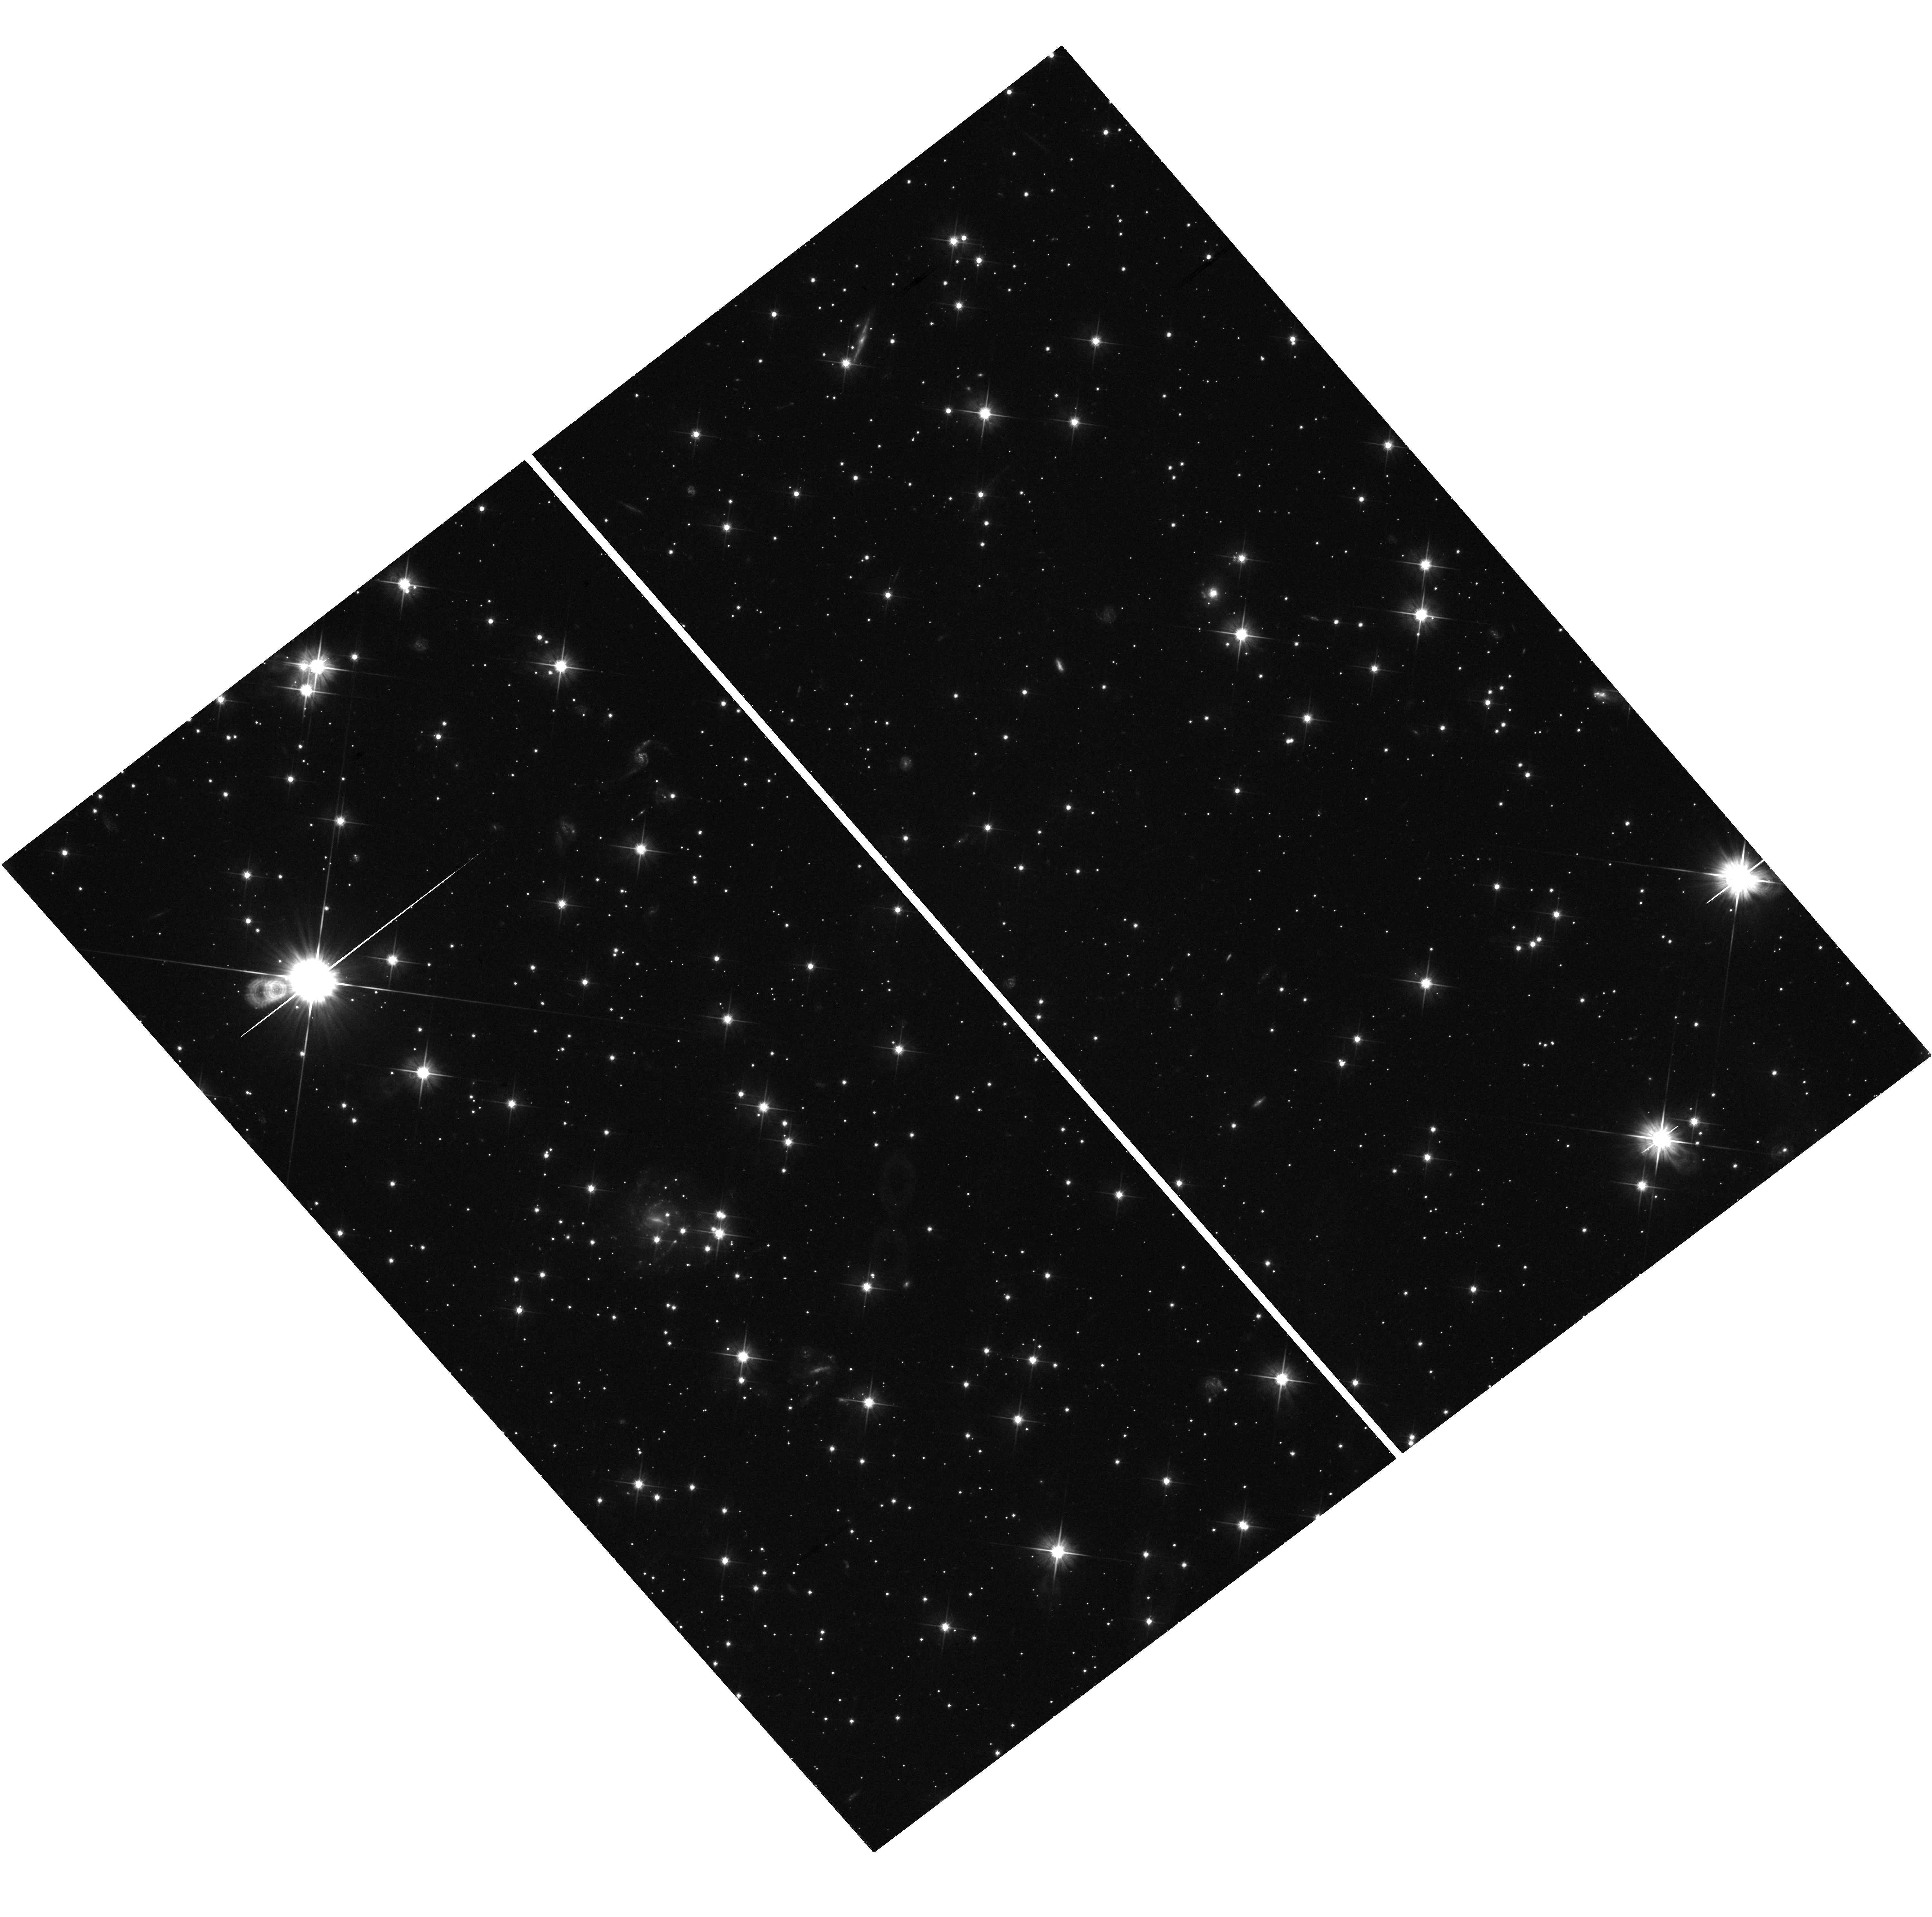
Target: GRB-080905A-HSTPOS
Instrument: WFC3/UVIS
Filter: F606W
Exposure: 43 min
Observation ID: hst_12502_16_wfc3_uvis_f606w_ibsh16

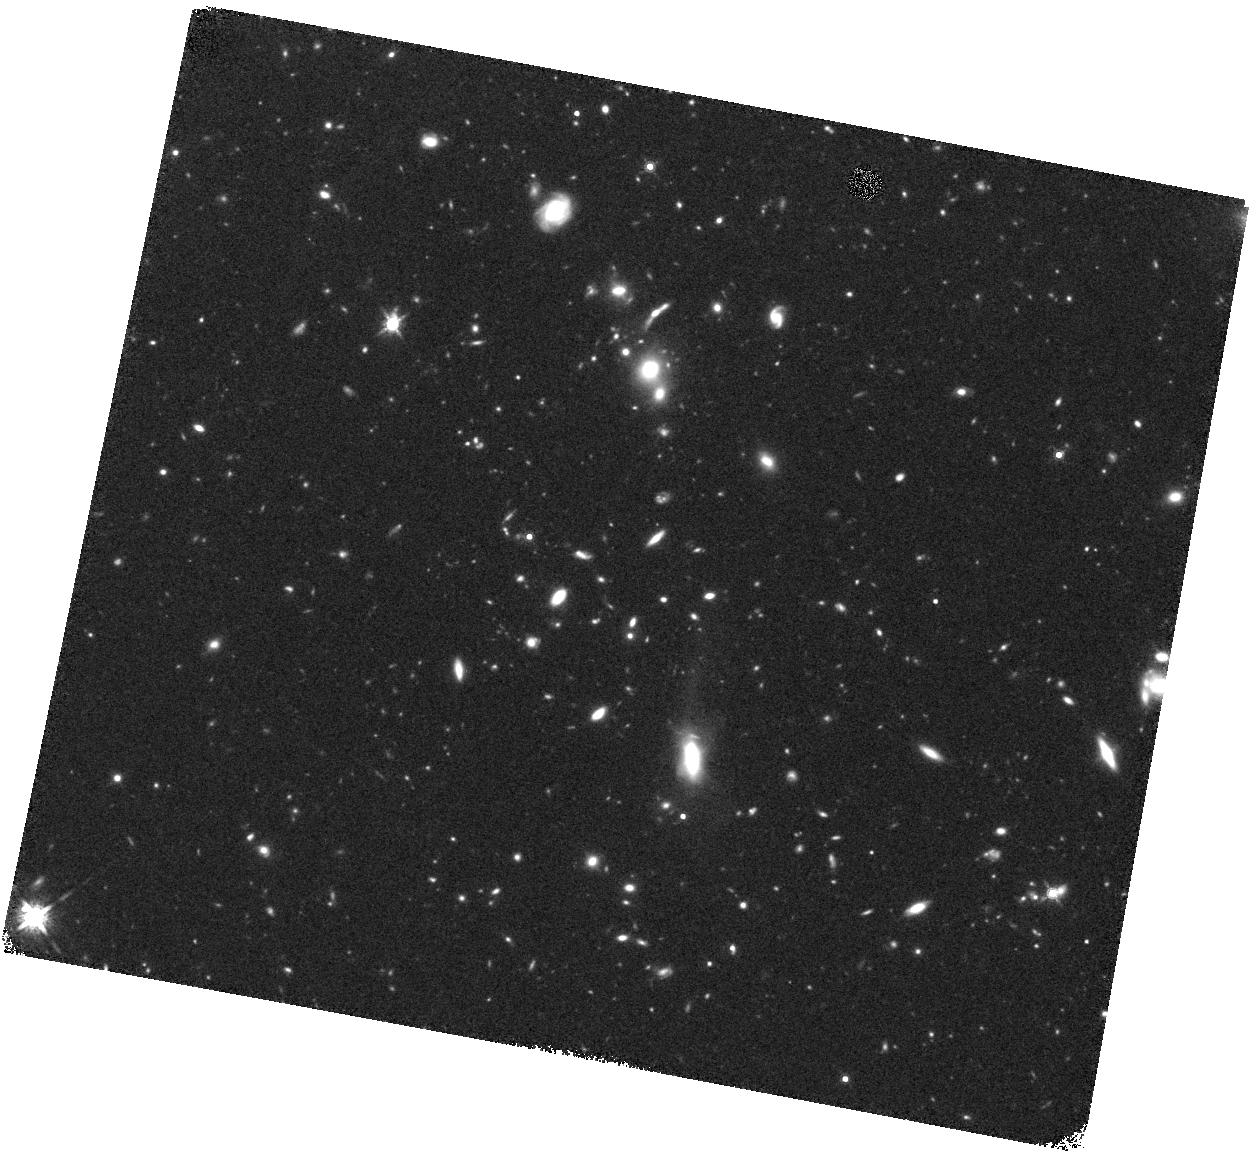
Target: GRB-070724A
Instrument: WFC3/IR
Filter: F160W
Exposure: 40 min
Observation ID: hst_12502_02_wfc3_ir_f160w_ibsh02

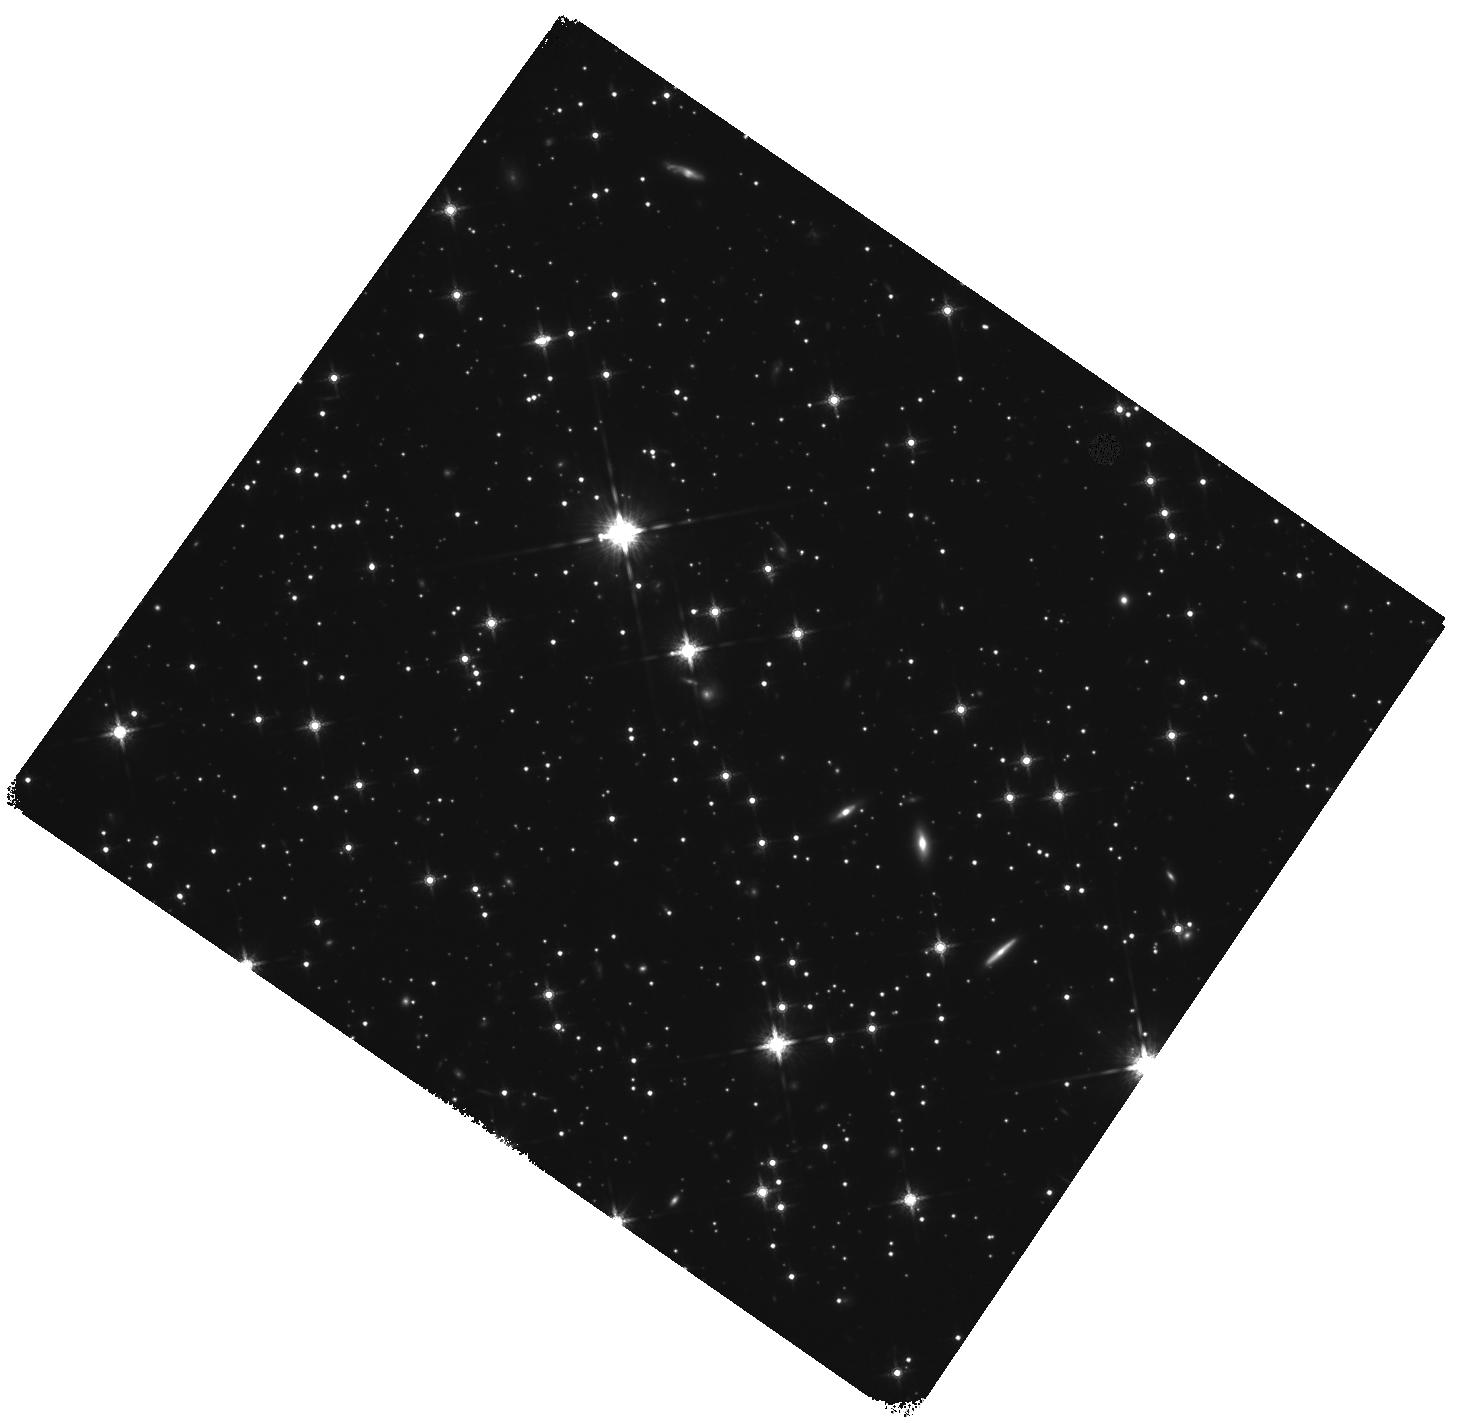
Target: GRB-090305A
Instrument: WFC3/IR
Filter: F160W
Exposure: 1.6 h
Observation ID: hst_12502_05_wfc3_ir_f160w_ibsh05

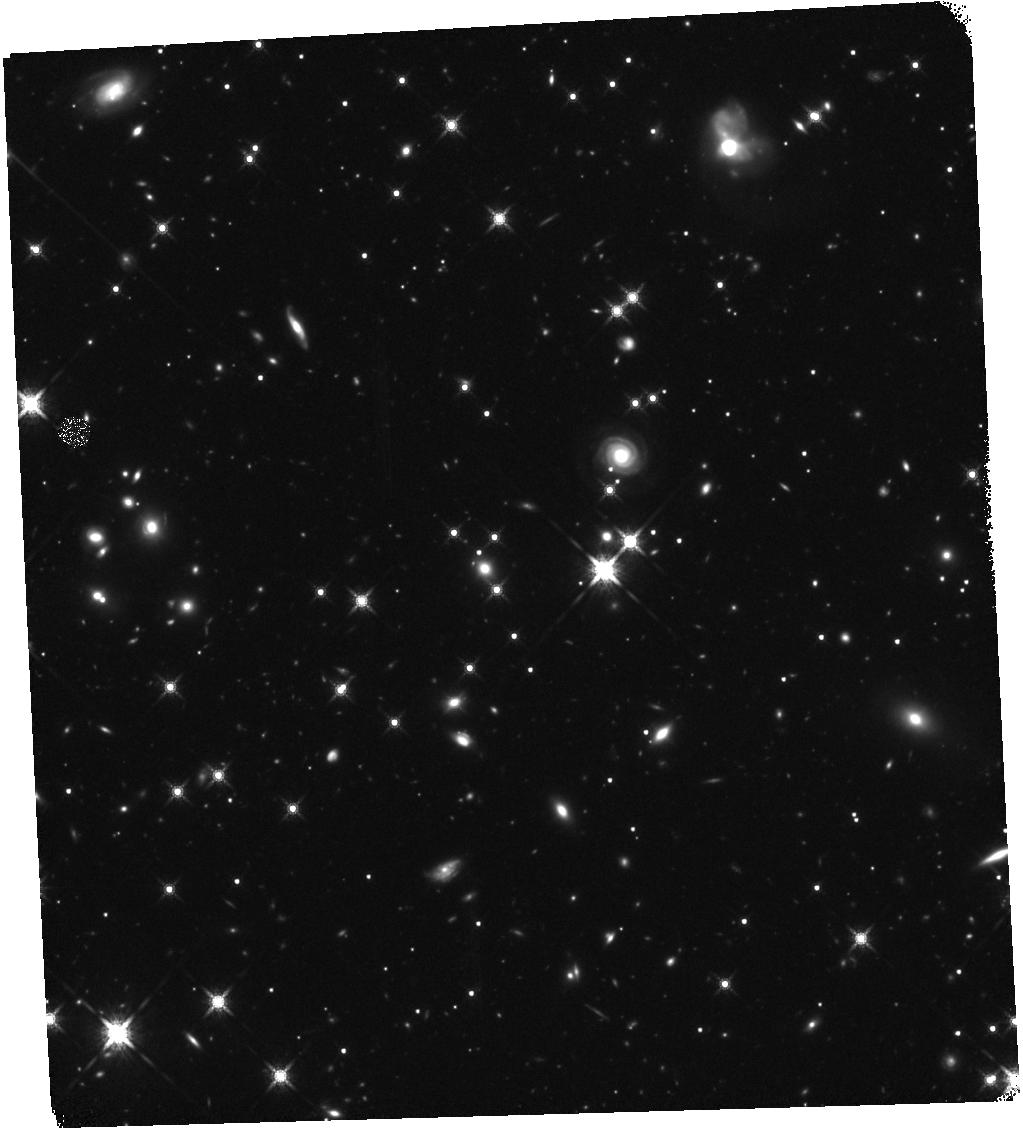
Target: GRB-091109B
Instrument: WFC3/IR
Filter: F160W
Exposure: 1.6 h
Observation ID: hst_12502_09_wfc3_ir_f160w_ibsh09

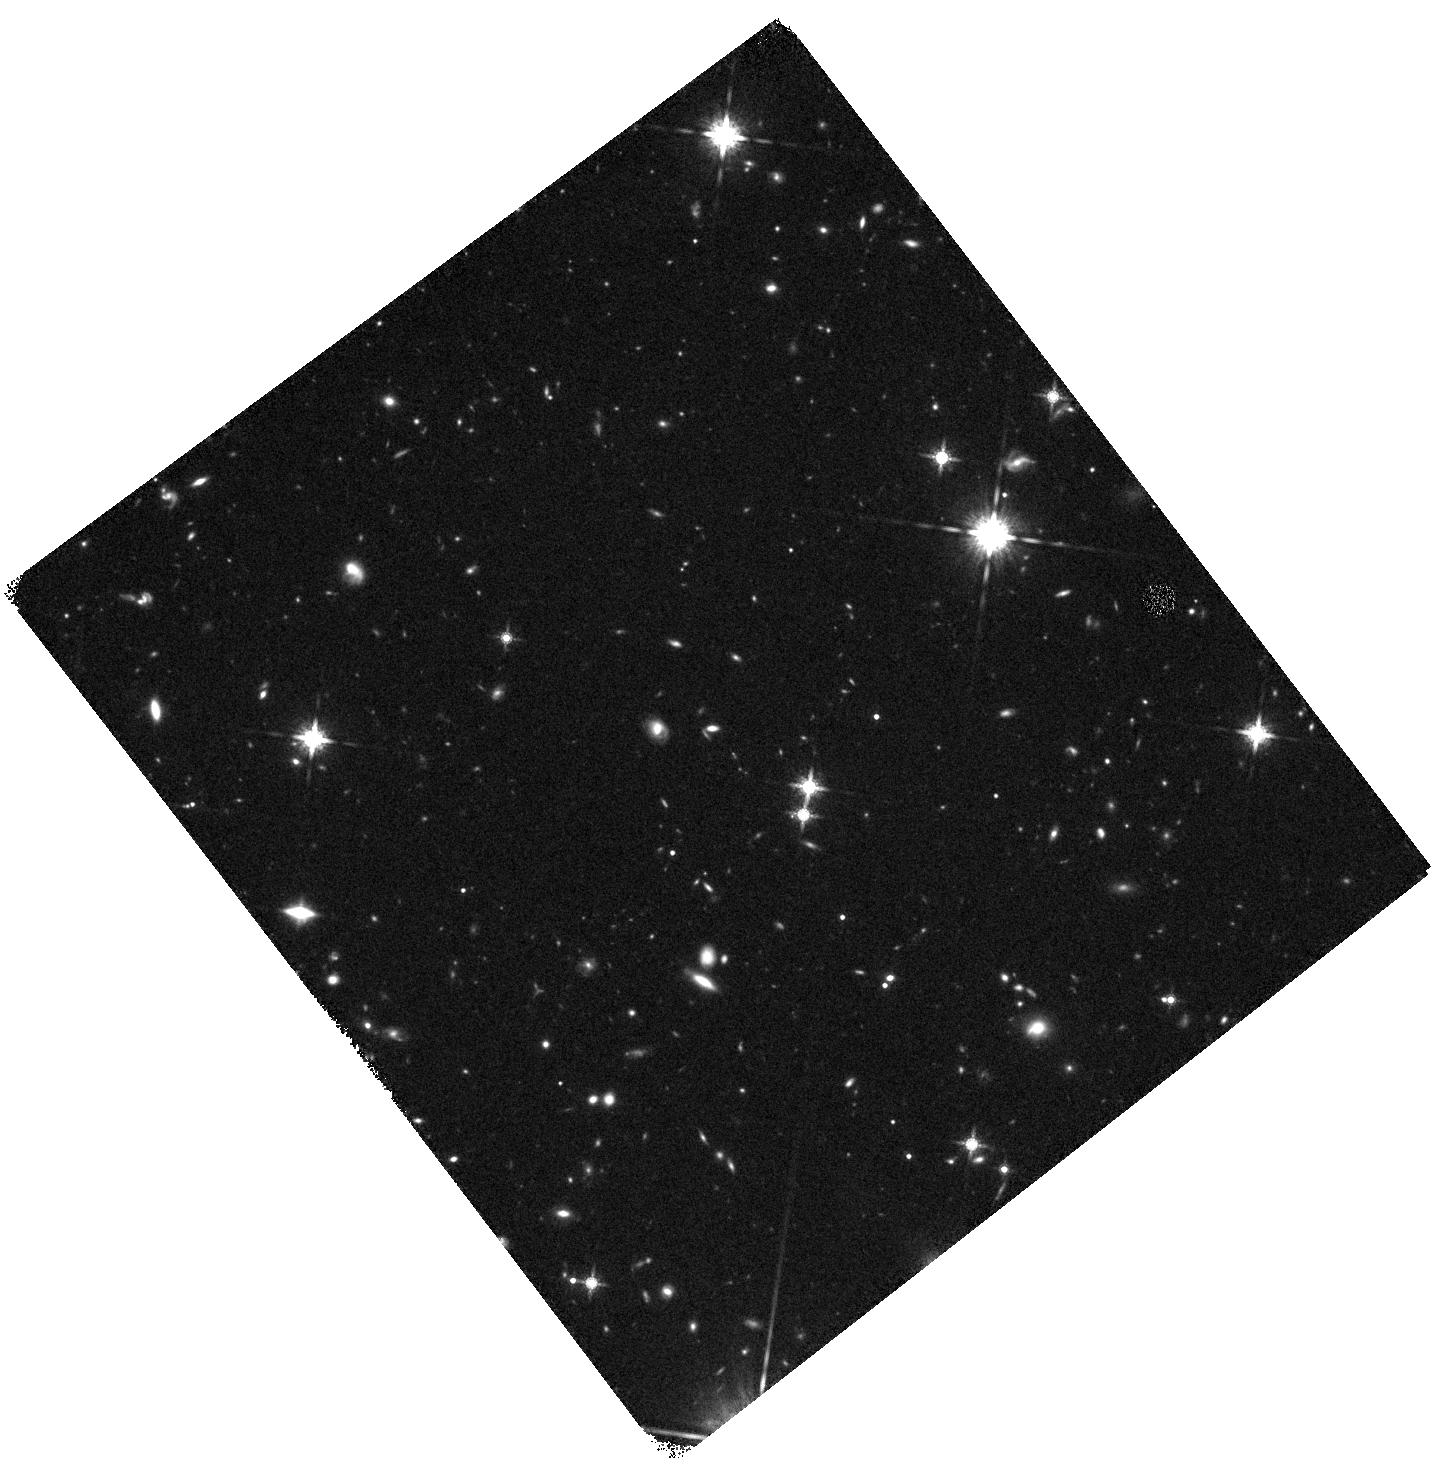
Target: GRB-100816A
Instrument: WFC3/IR
Filter: F160W
Exposure: 40 min
Observation ID: hst_12502_11_wfc3_ir_f160w_ibsh11

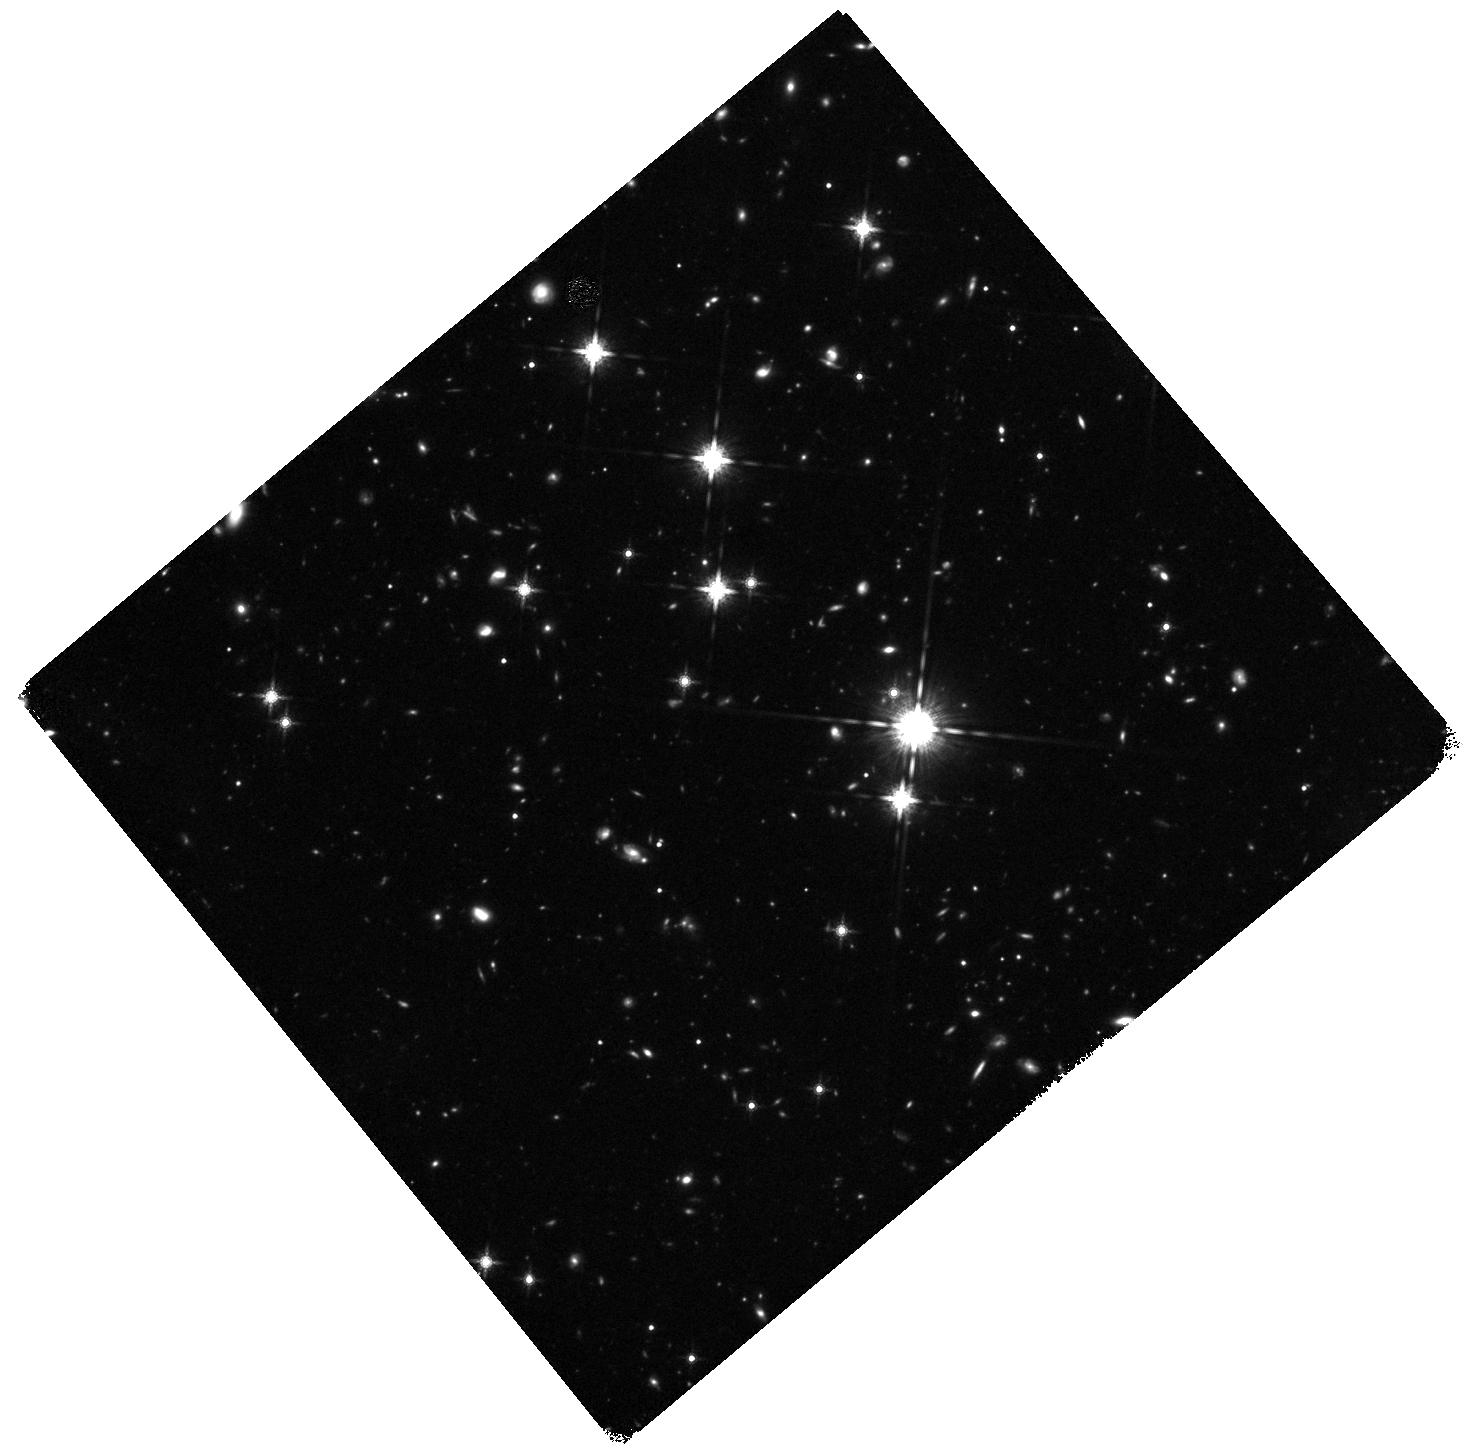
Target: GRB-080503
Instrument: WFC3/IR
Filter: F160W
Exposure: 1.6 h
Observation ID: hst_12502_03_wfc3_ir_f160w_ibsh03

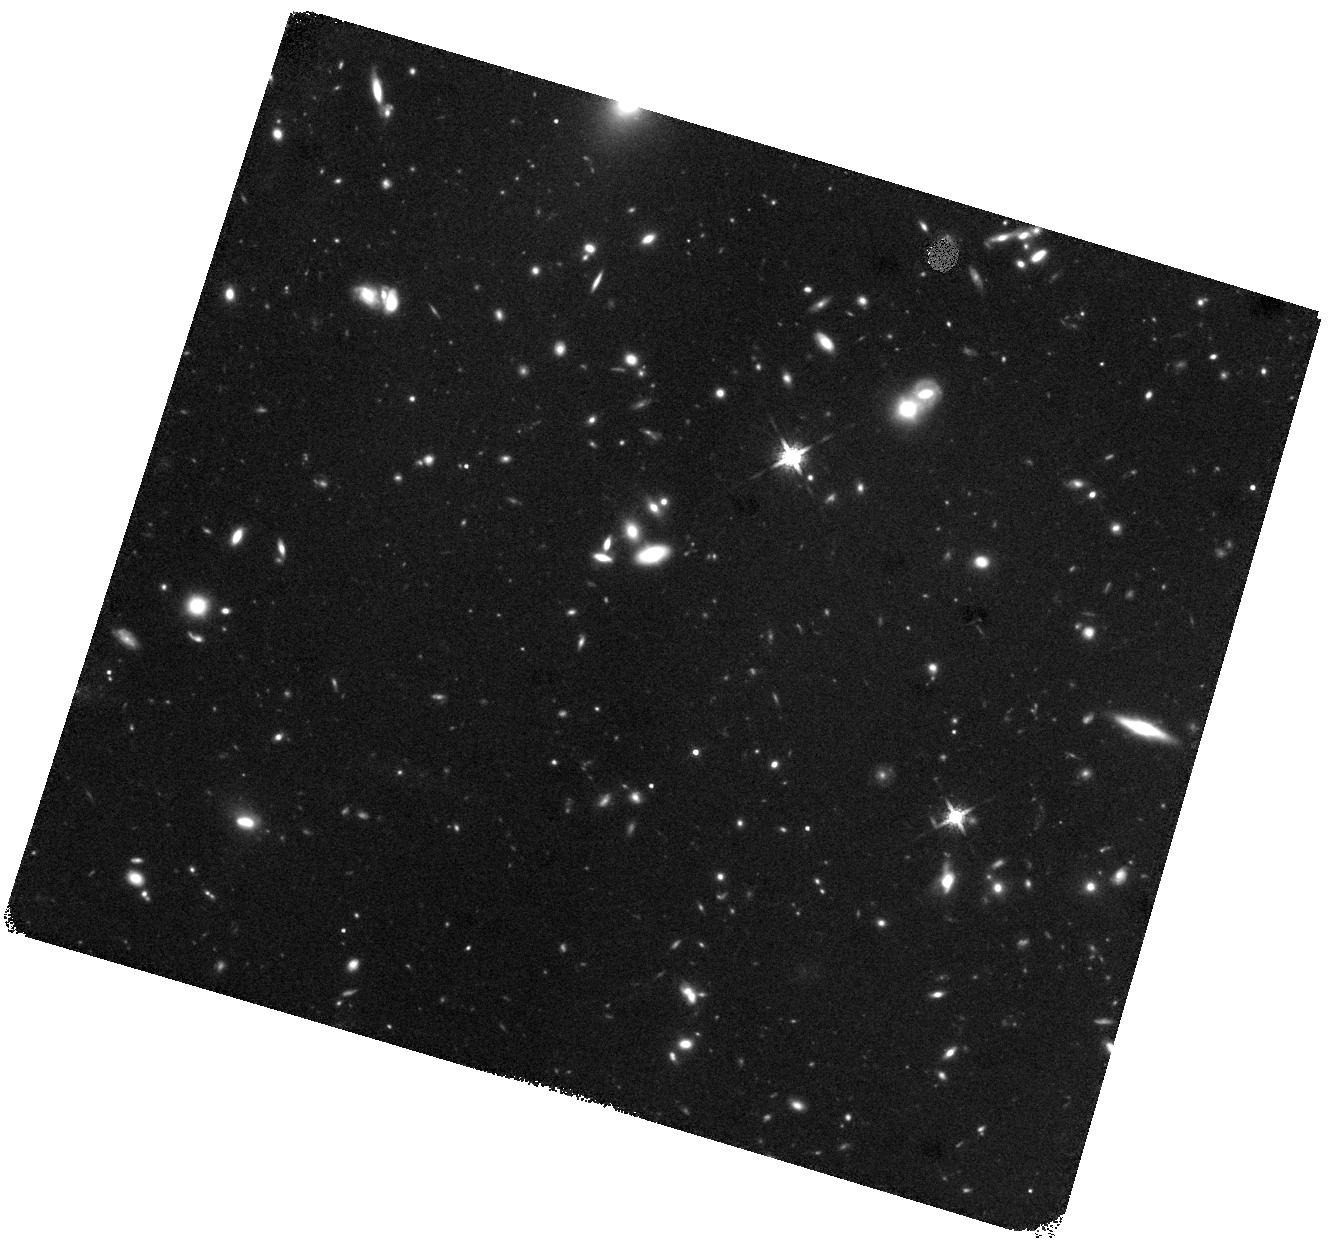
Target: GRB-090515
Instrument: WFC3/IR
Filter: F160W
Exposure: 1.6 h
Observation ID: hst_12502_08_wfc3_ir_f160w_ibsh08

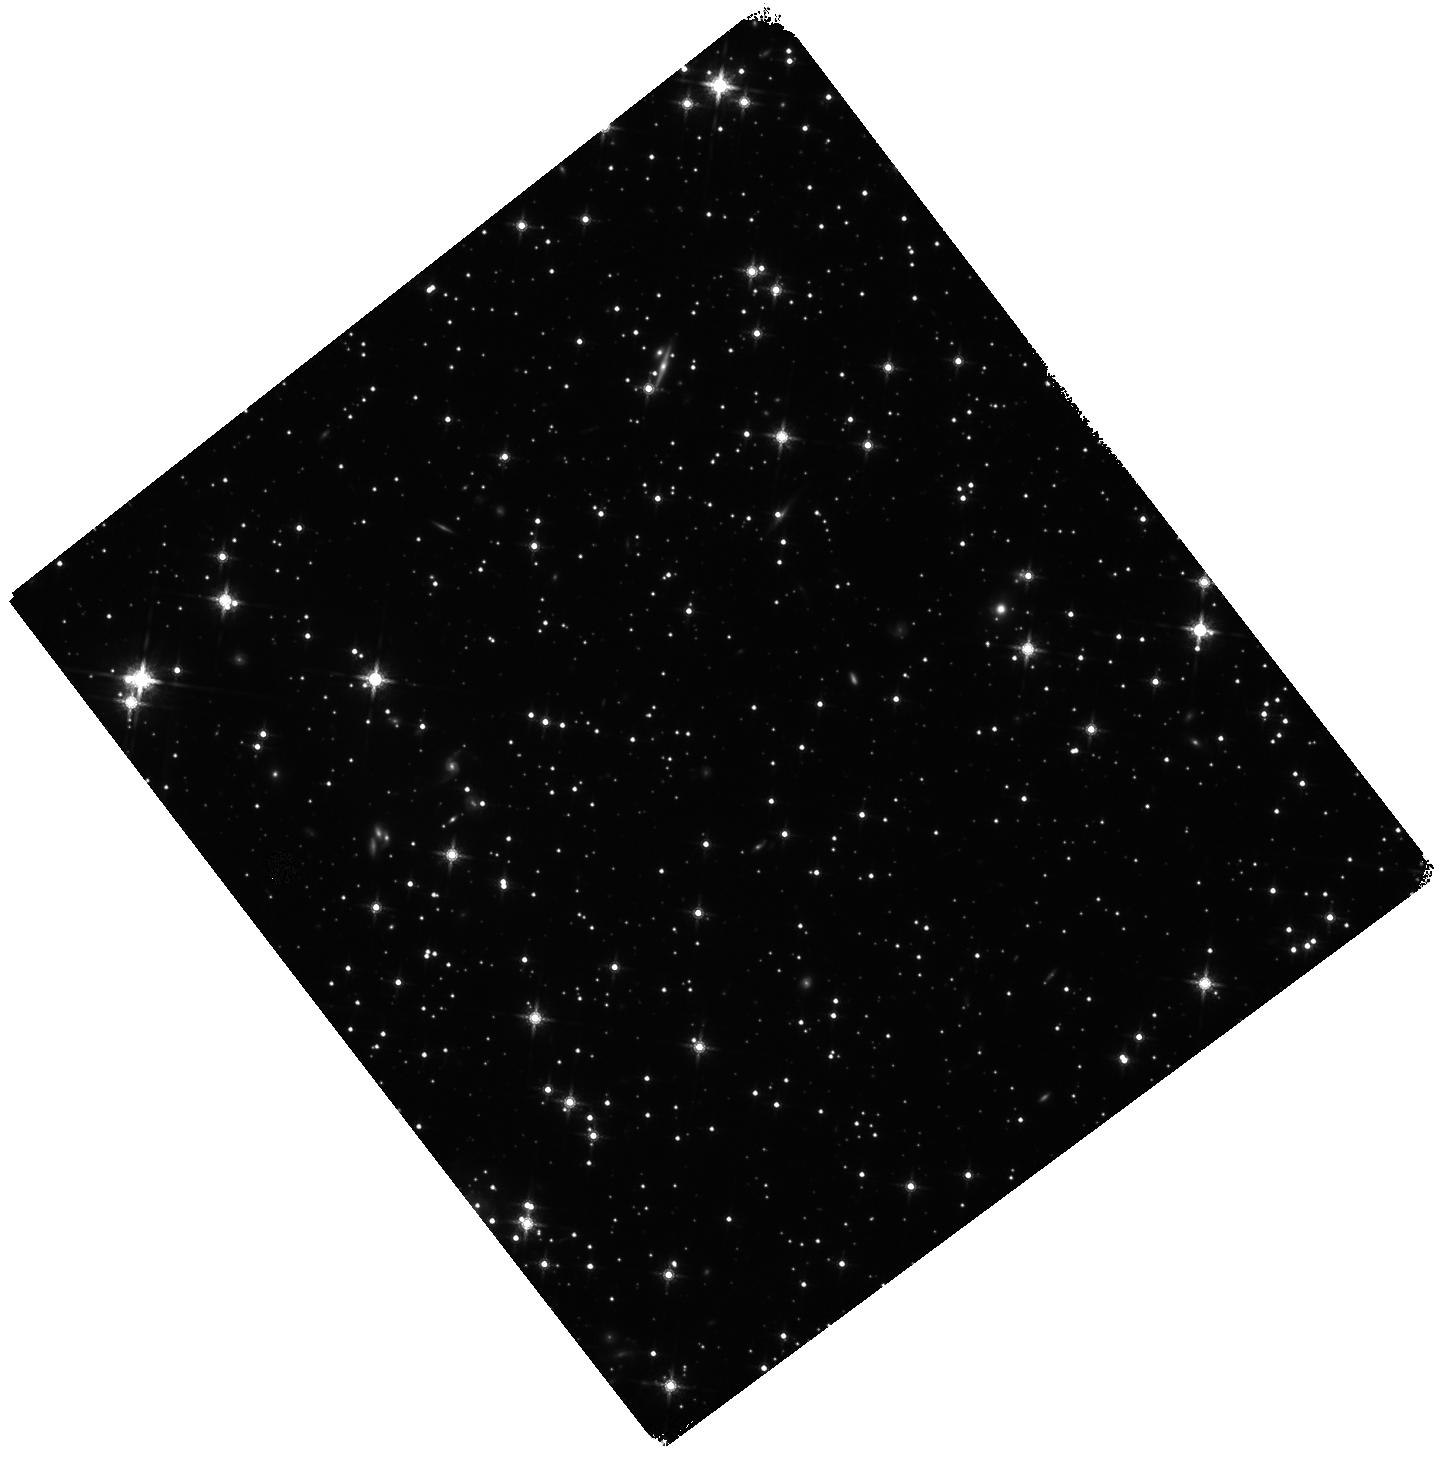
Target: GRB-080905A
Instrument: WFC3/IR
Filter: F160W
Exposure: 40 min
Observation ID: hst_12502_04_wfc3_ir_f160w_ibsh04

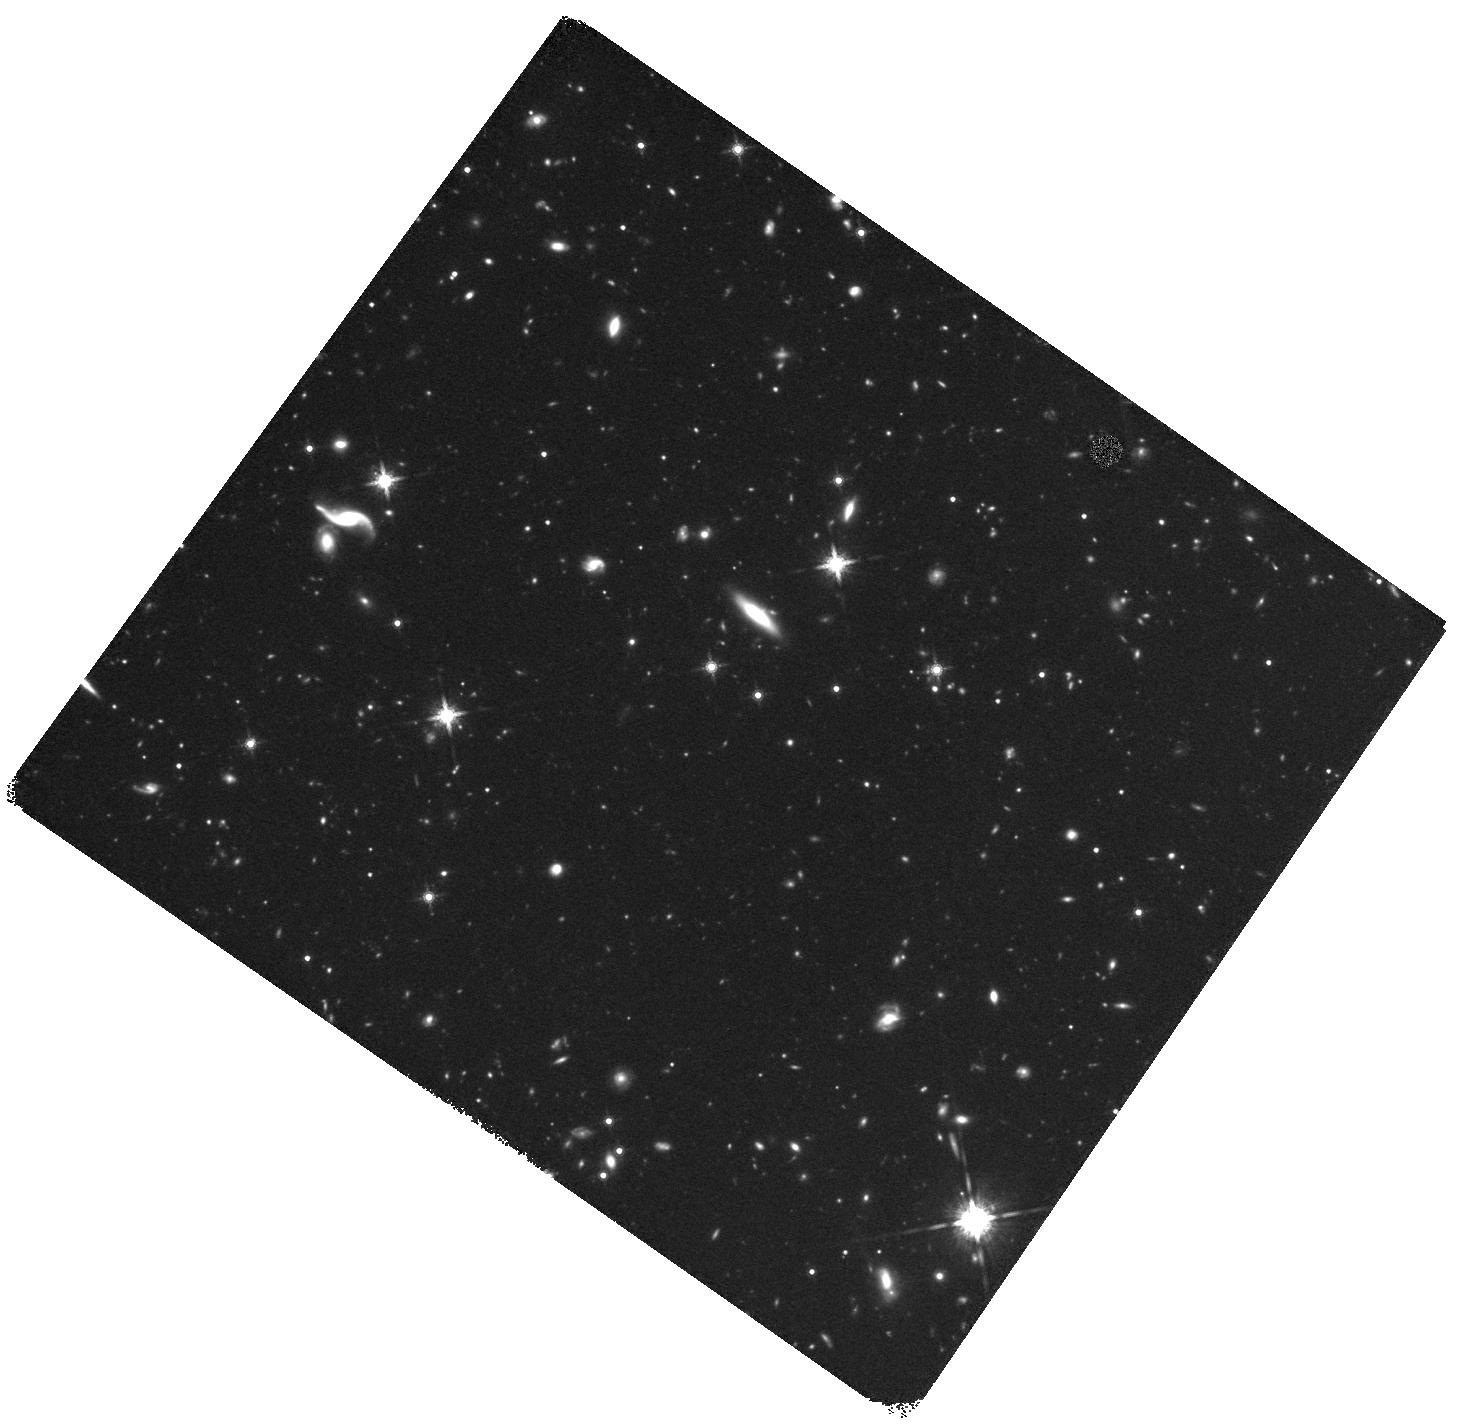
Target: GRB-061201
Instrument: WFC3/IR
Filter: F160W
Exposure: 1.8 h
Observation ID: hst_12502_01_wfc3_ir_f160w_ibsh01

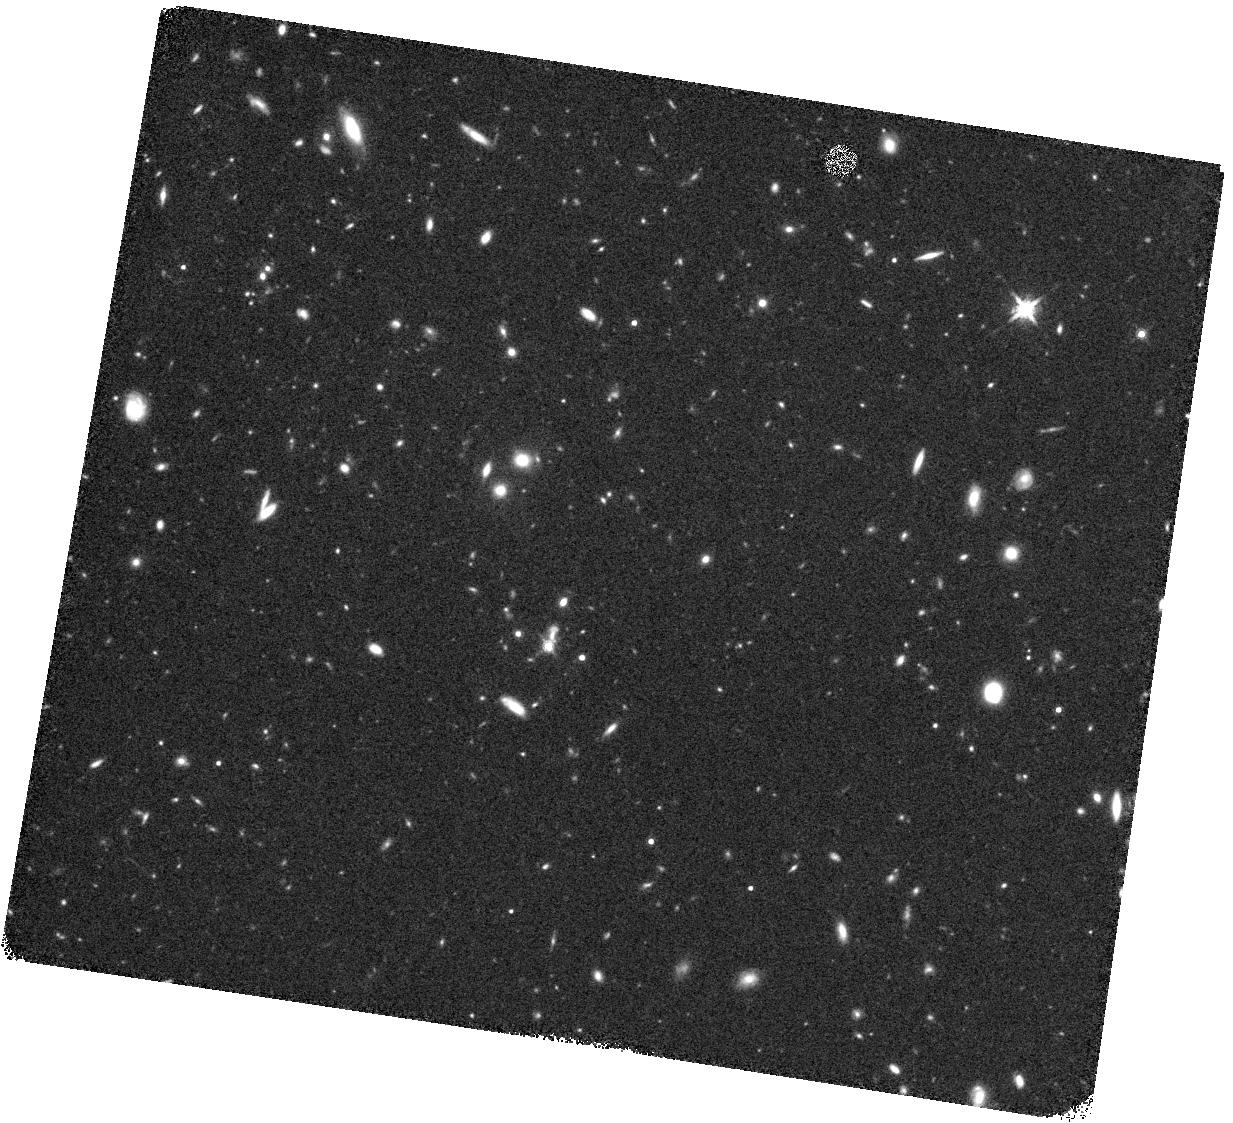
Target: GRB-100117A
Instrument: WFC3/IR
Filter: F160W
Exposure: 40 min
Observation ID: hst_12502_10_wfc3_ir_f160w_ibsh10

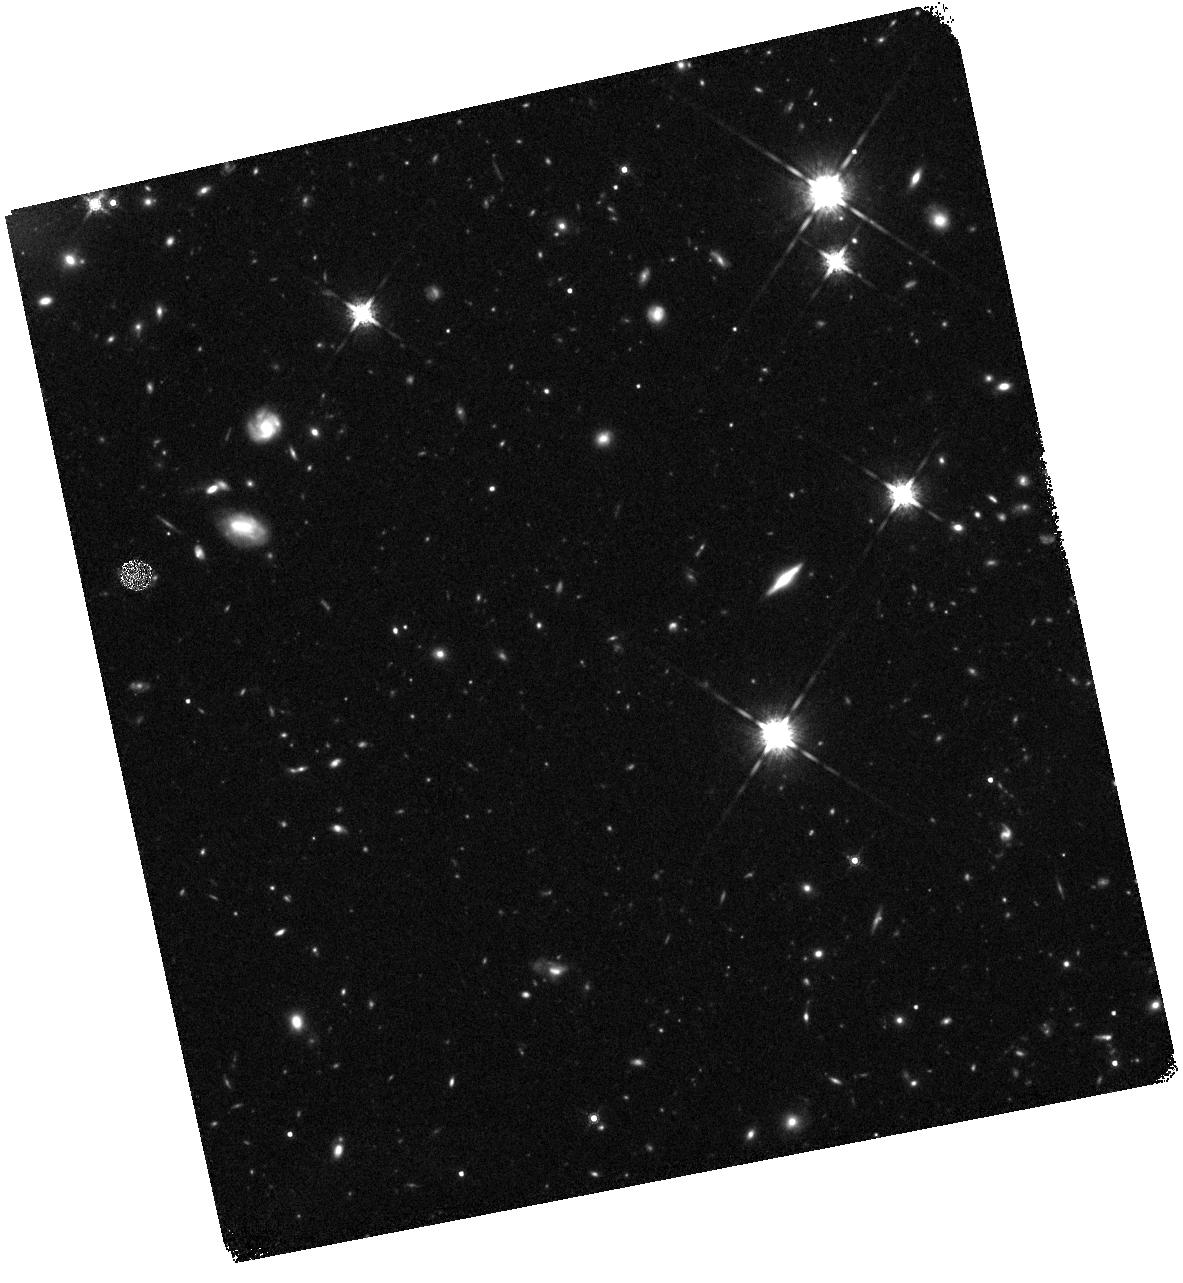
Target: GRB-090510
Instrument: WFC3/IR
Filter: F160W
Exposure: 40 min
Observation ID: hst_12502_07_wfc3_ir_f160w_ibsh07

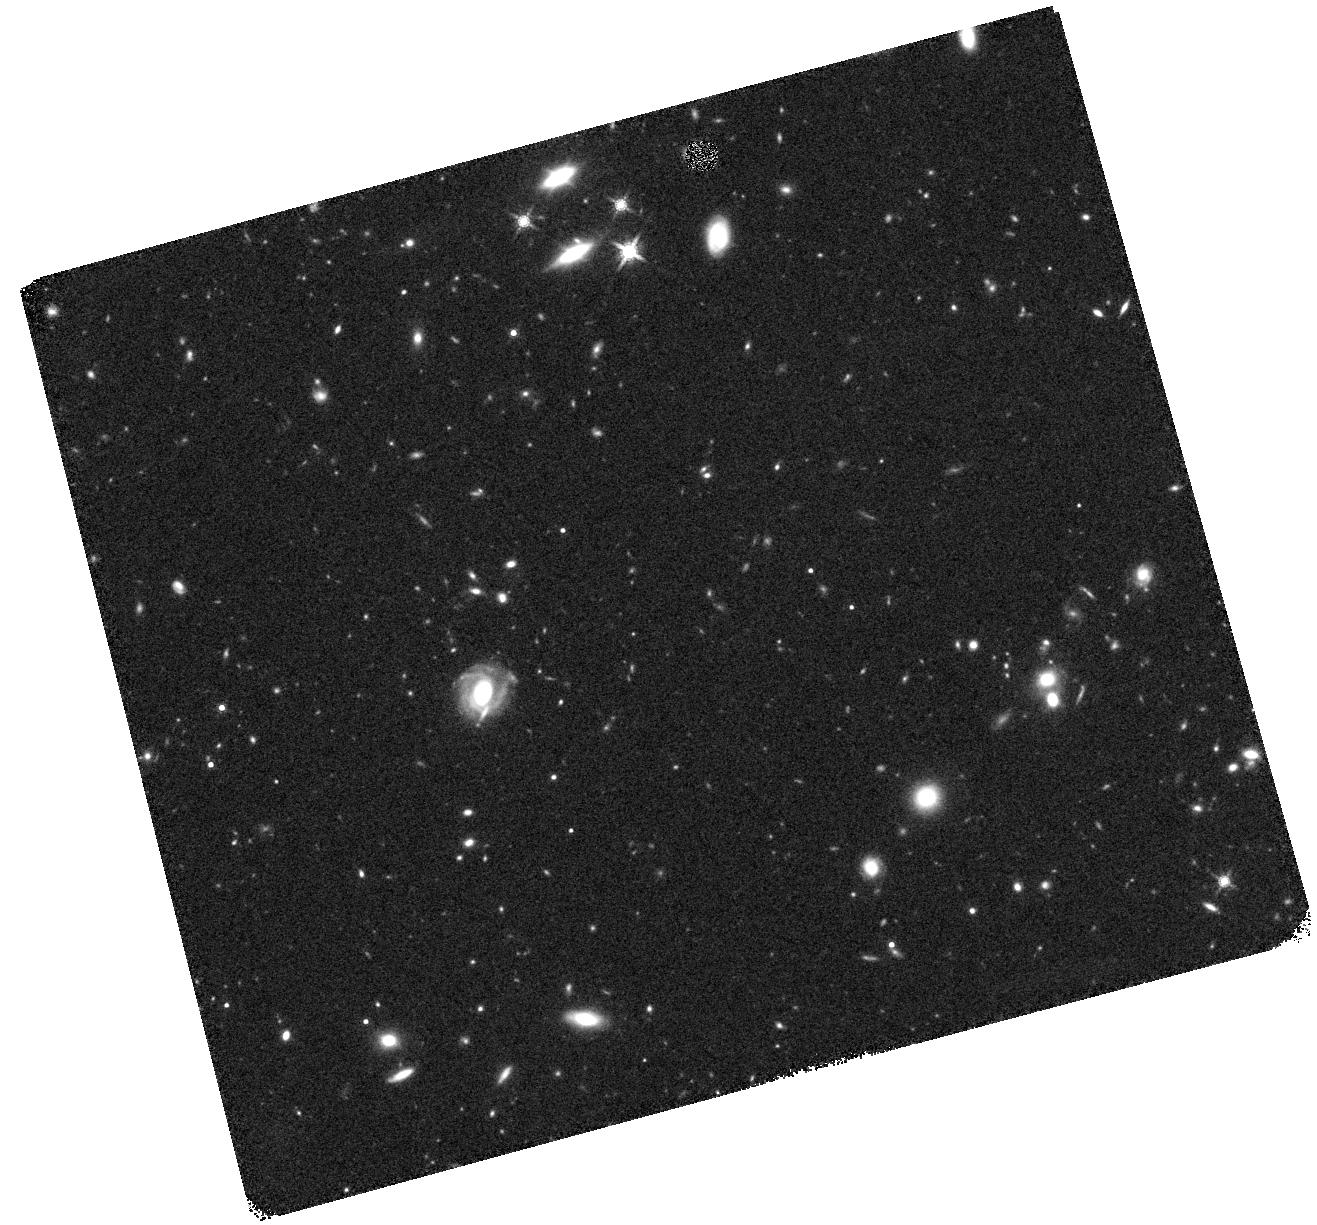
Target: GRB-090426
Instrument: WFC3/IR
Filter: F160W
Exposure: 40 min
Observation ID: hst_12502_06_wfc3_ir_f160w_ibsh06

From the Locations to the Origins of Short Gamma-Ray Bursts (PI: Fruchter, Andrew S.)

While long-duration gamma-ray bursts (LGRBs) result from the collapse of massive stars, the progenitors of short-duration gamma-ray bursts (SGRBs) are still unknown. Although SGRBs are widely thought to result from the inspiral of compact binaries, this is a conjecture. SGRBs have been found in elliptical galaxies, Abell Clusters, star-forming dwarfs and spirals. Analysis of our Cycle 16 and Cycle 17 programs shows that the vast majority of SGRBs lie off of the rest-frame UV light (lambda < 400nm) of their hosts, and may even be more widely distributed than the red light (lambda > 600 nm). These results may be an indication that the progenitors of SGRBs have significant velocities. We will use two lines of attack to obtain substantial new insight into the origins of SGRBs. 1) WFC3 IR imaging of eleven hosts will nearly double the number of hosts with HST imaging in the rest-frame red. This new sample is large enough to turn the statistical suggestion already seen in the red light distribution into a statistical certainty, and would strongly imply that SGRBs are formed from compact binaries. Additionally if some of these bursts continue to show no evidence of an underlying host, models which predict neutron-star binaries with large velocities would be favored. 2) If an SGRB goes off in a nearby elliptical we will trigger a target of opportunity. The discovery of a globular cluster at the site of the explosion would provide revolutionary evidence that SGRBs are formed from compact binaries.